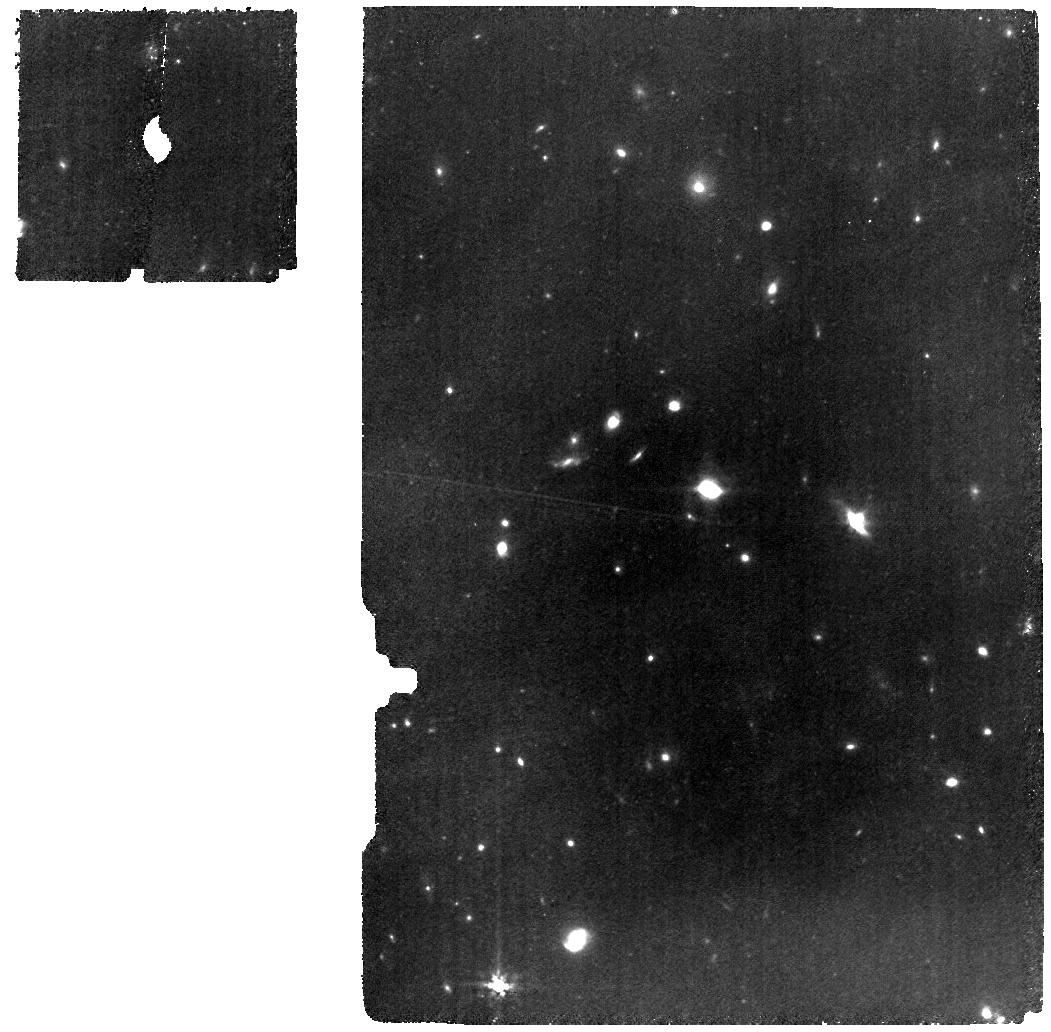
Target: Gz9p3
Instrument: MIRI
Filter: F770W
Exposure: 2.2 h
Observation ID: jw04530-o001_t001_miri_f770w

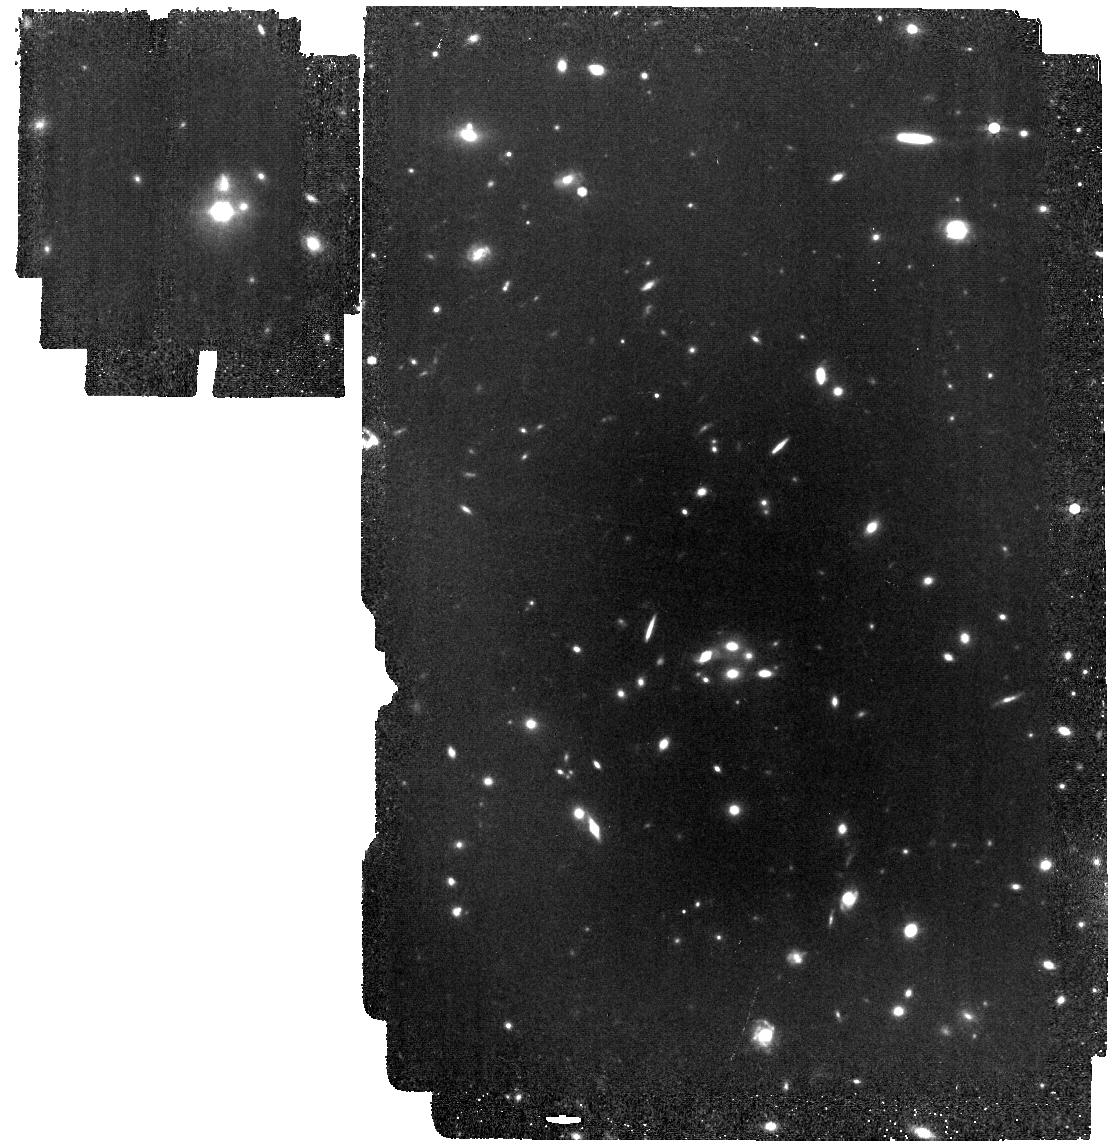
Target: MACS1149-JD1
Instrument: MIRI
Filter: F770W
Exposure: 58 min
Observation ID: jw04530-o004_t002_miri_f770w

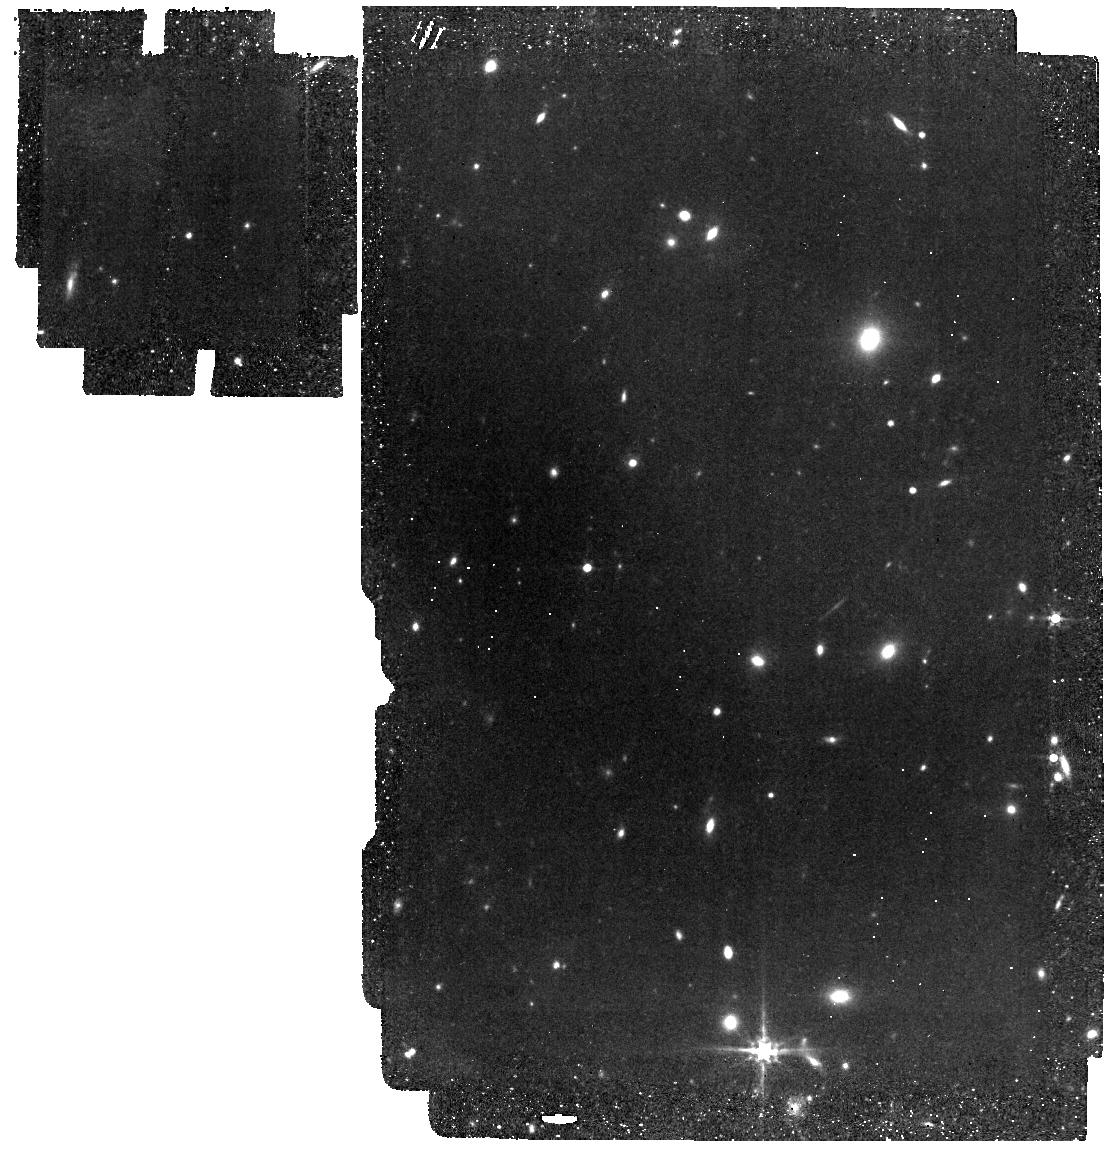
Target: Gz9p3
Instrument: MIRI
Filter: F560W
Exposure: 45 min
Observation ID: jw04530-o005_t001_miri_f560w

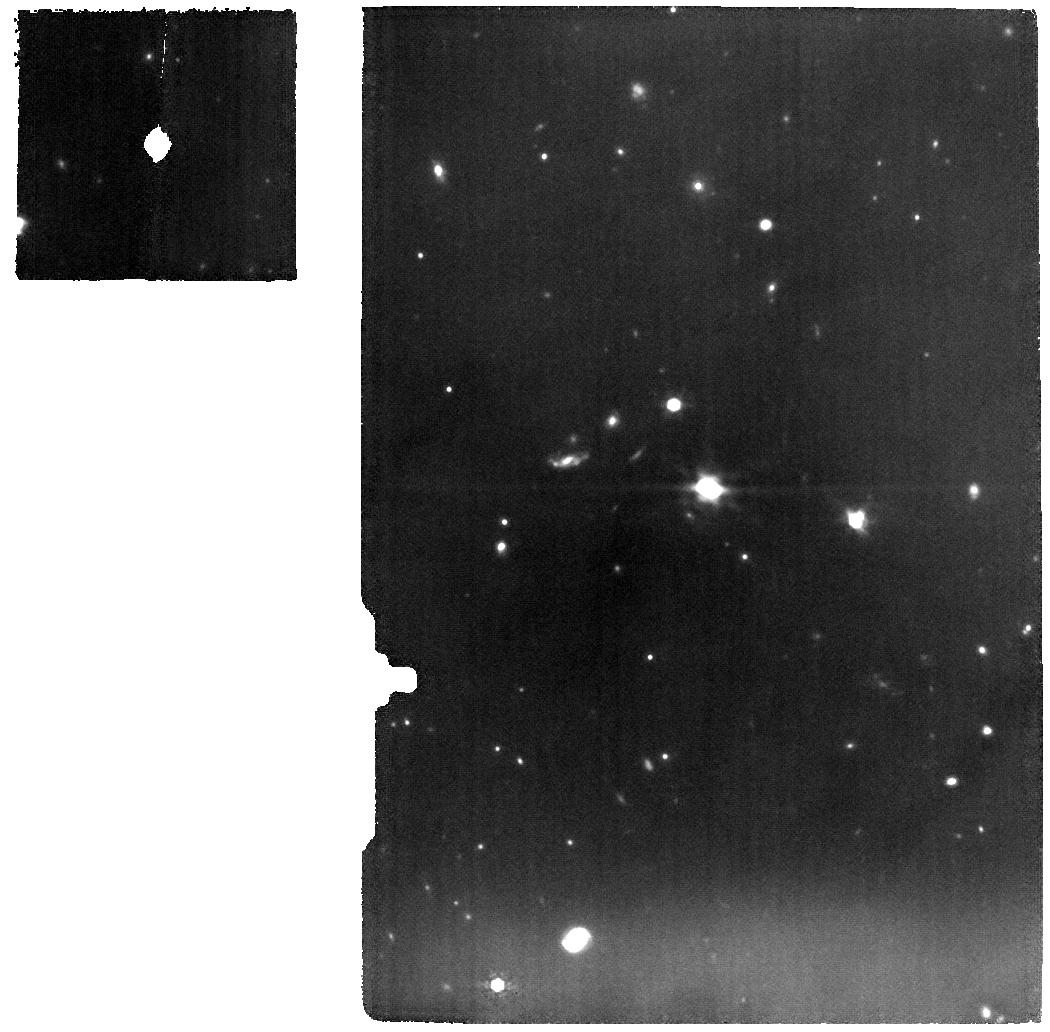
Target: Gz9p3
Instrument: MIRI
Filter: F1000W
Exposure: 2.2 h
Observation ID: jw04530-o001_t001_miri_f1000w

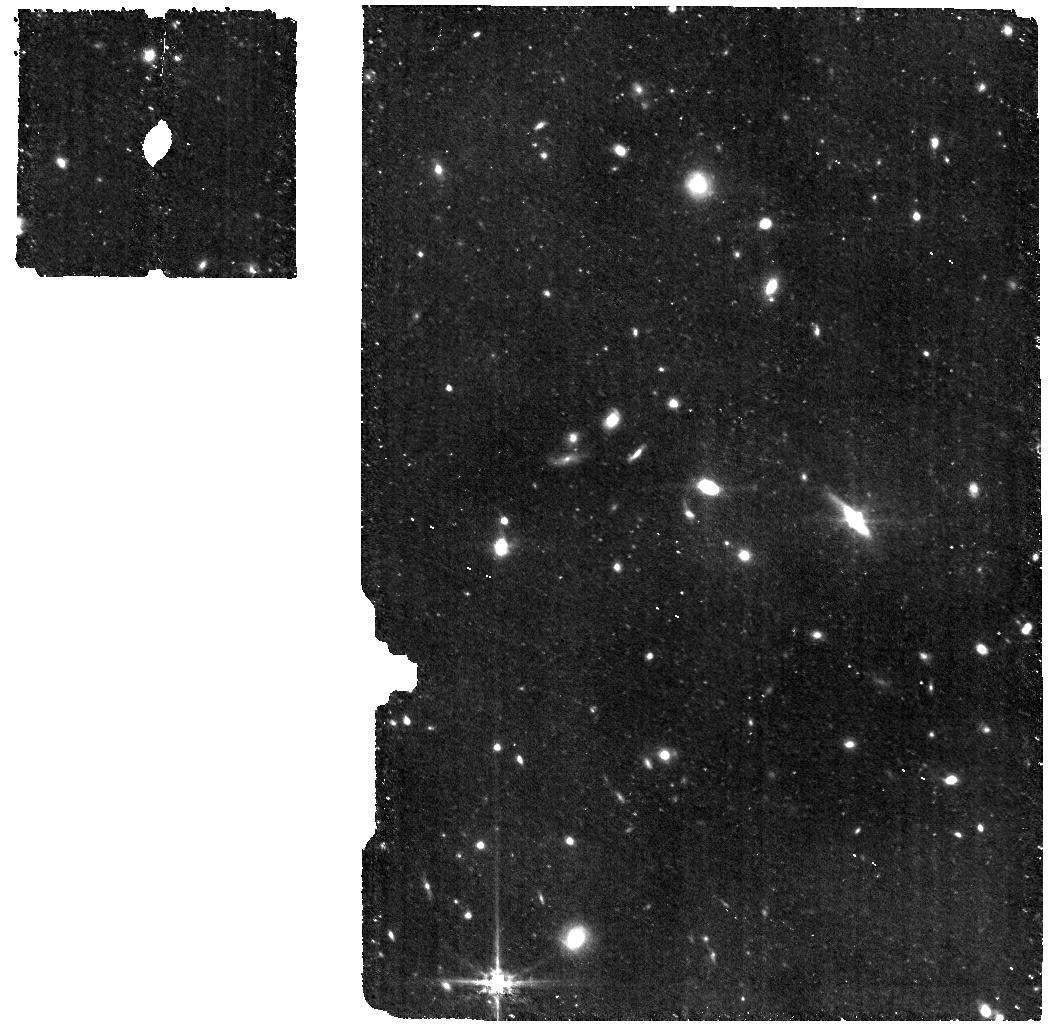
Target: Gz9p3
Instrument: MIRI
Filter: F560W
Exposure: 1.1 h
Observation ID: jw04530-o001_t001_miri_f560w

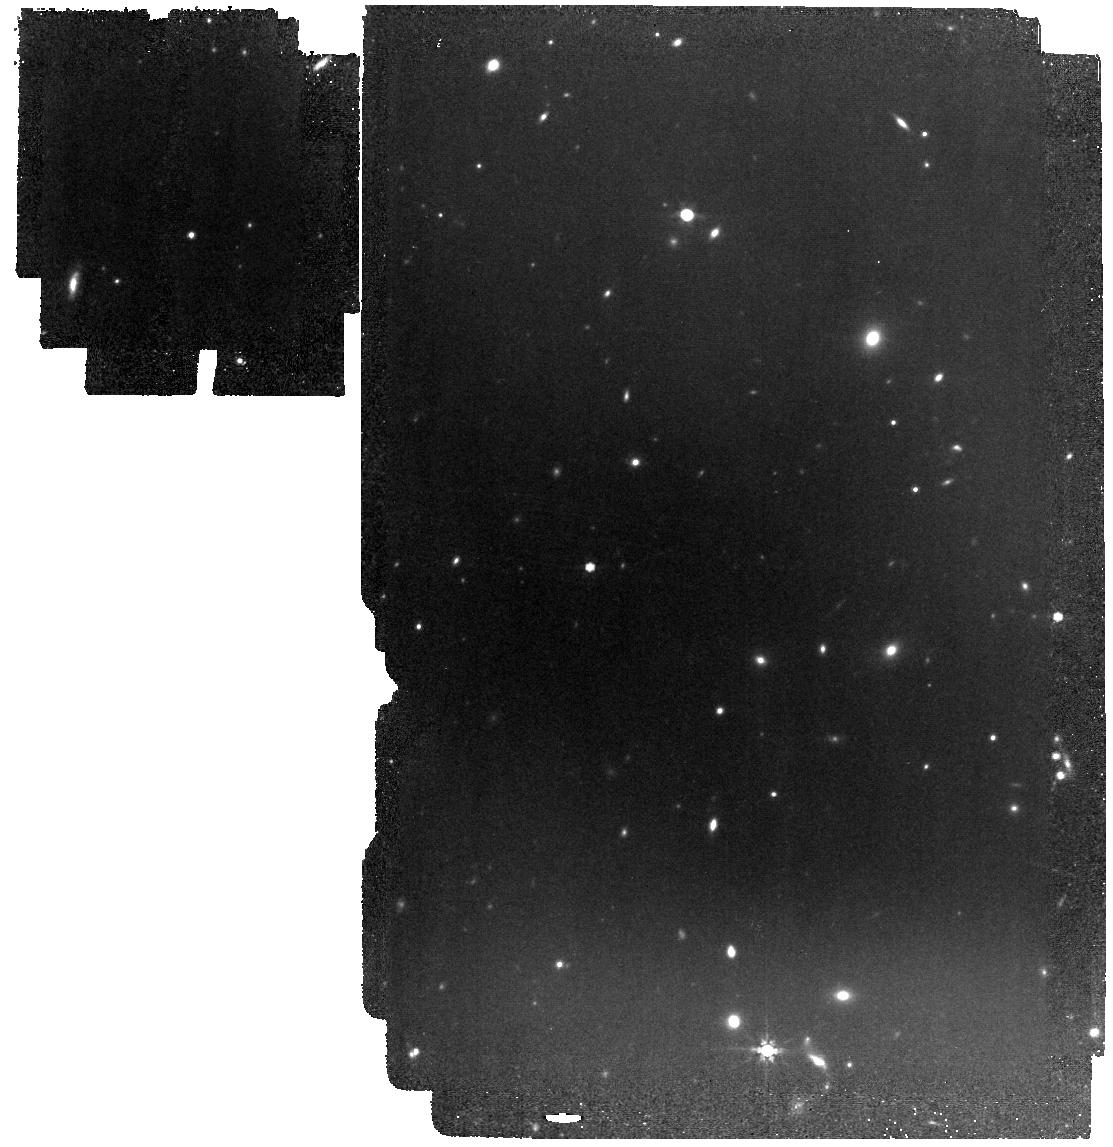
Target: Gz9p3
Instrument: MIRI
Filter: F770W
Exposure: 58 min
Observation ID: jw04530-o005_t001_miri_f770w

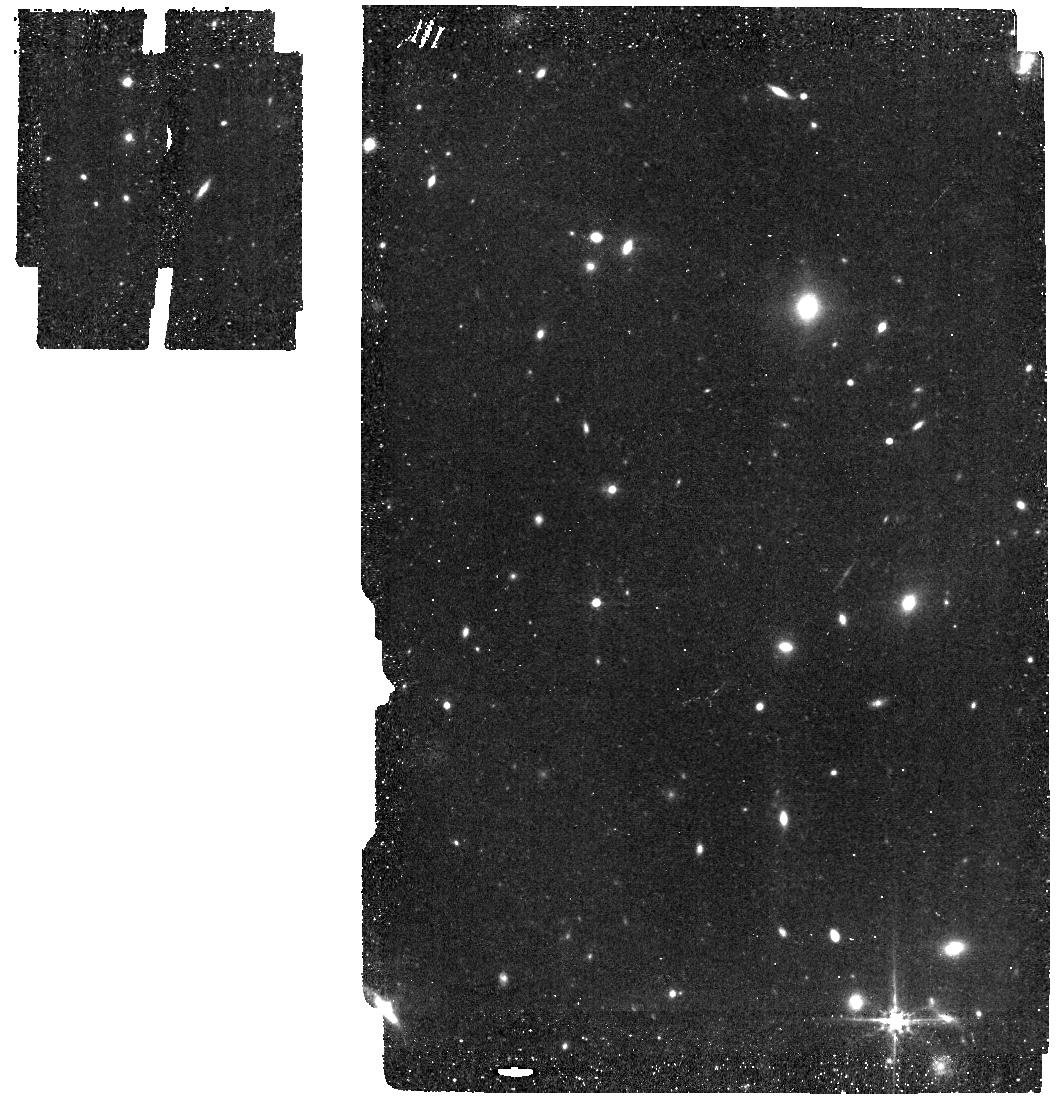
Target: Gz9p3
Instrument: MIRI
Filter: F560W
Exposure: 19 min
Observation ID: jw04530-o002_t001_miri_f560w

MIRI Studies of Lensed Galaxies at Redshifts Above 9 (PI: Colina Robledo, Luis)

The program is targeting two spectrocopically known lensed galaxies at redshfit above 9, ALMA-[OIII] emitter MACS1149-JD1 and Gz9p3, recently identified with JWST. MACS1149-JD1 will be observed with MIRI imager (MIRIM) using the F770W filter, complementing the existing set of JWST data and extending the wavelength coverage to further constrain the stellar populations and SFH. Gz9p3 will be observed both with MIRI and NIRSpec. MIRI imaging with F560W and F770W plus MRS spectroscopy targetingn the Halpha+[NII] line. R100 spectroscopy with the NIRSpec integral field spectrograph will be obtained to cover the entire UV-optical range up to the Hbeta and [OIII]5007 line.